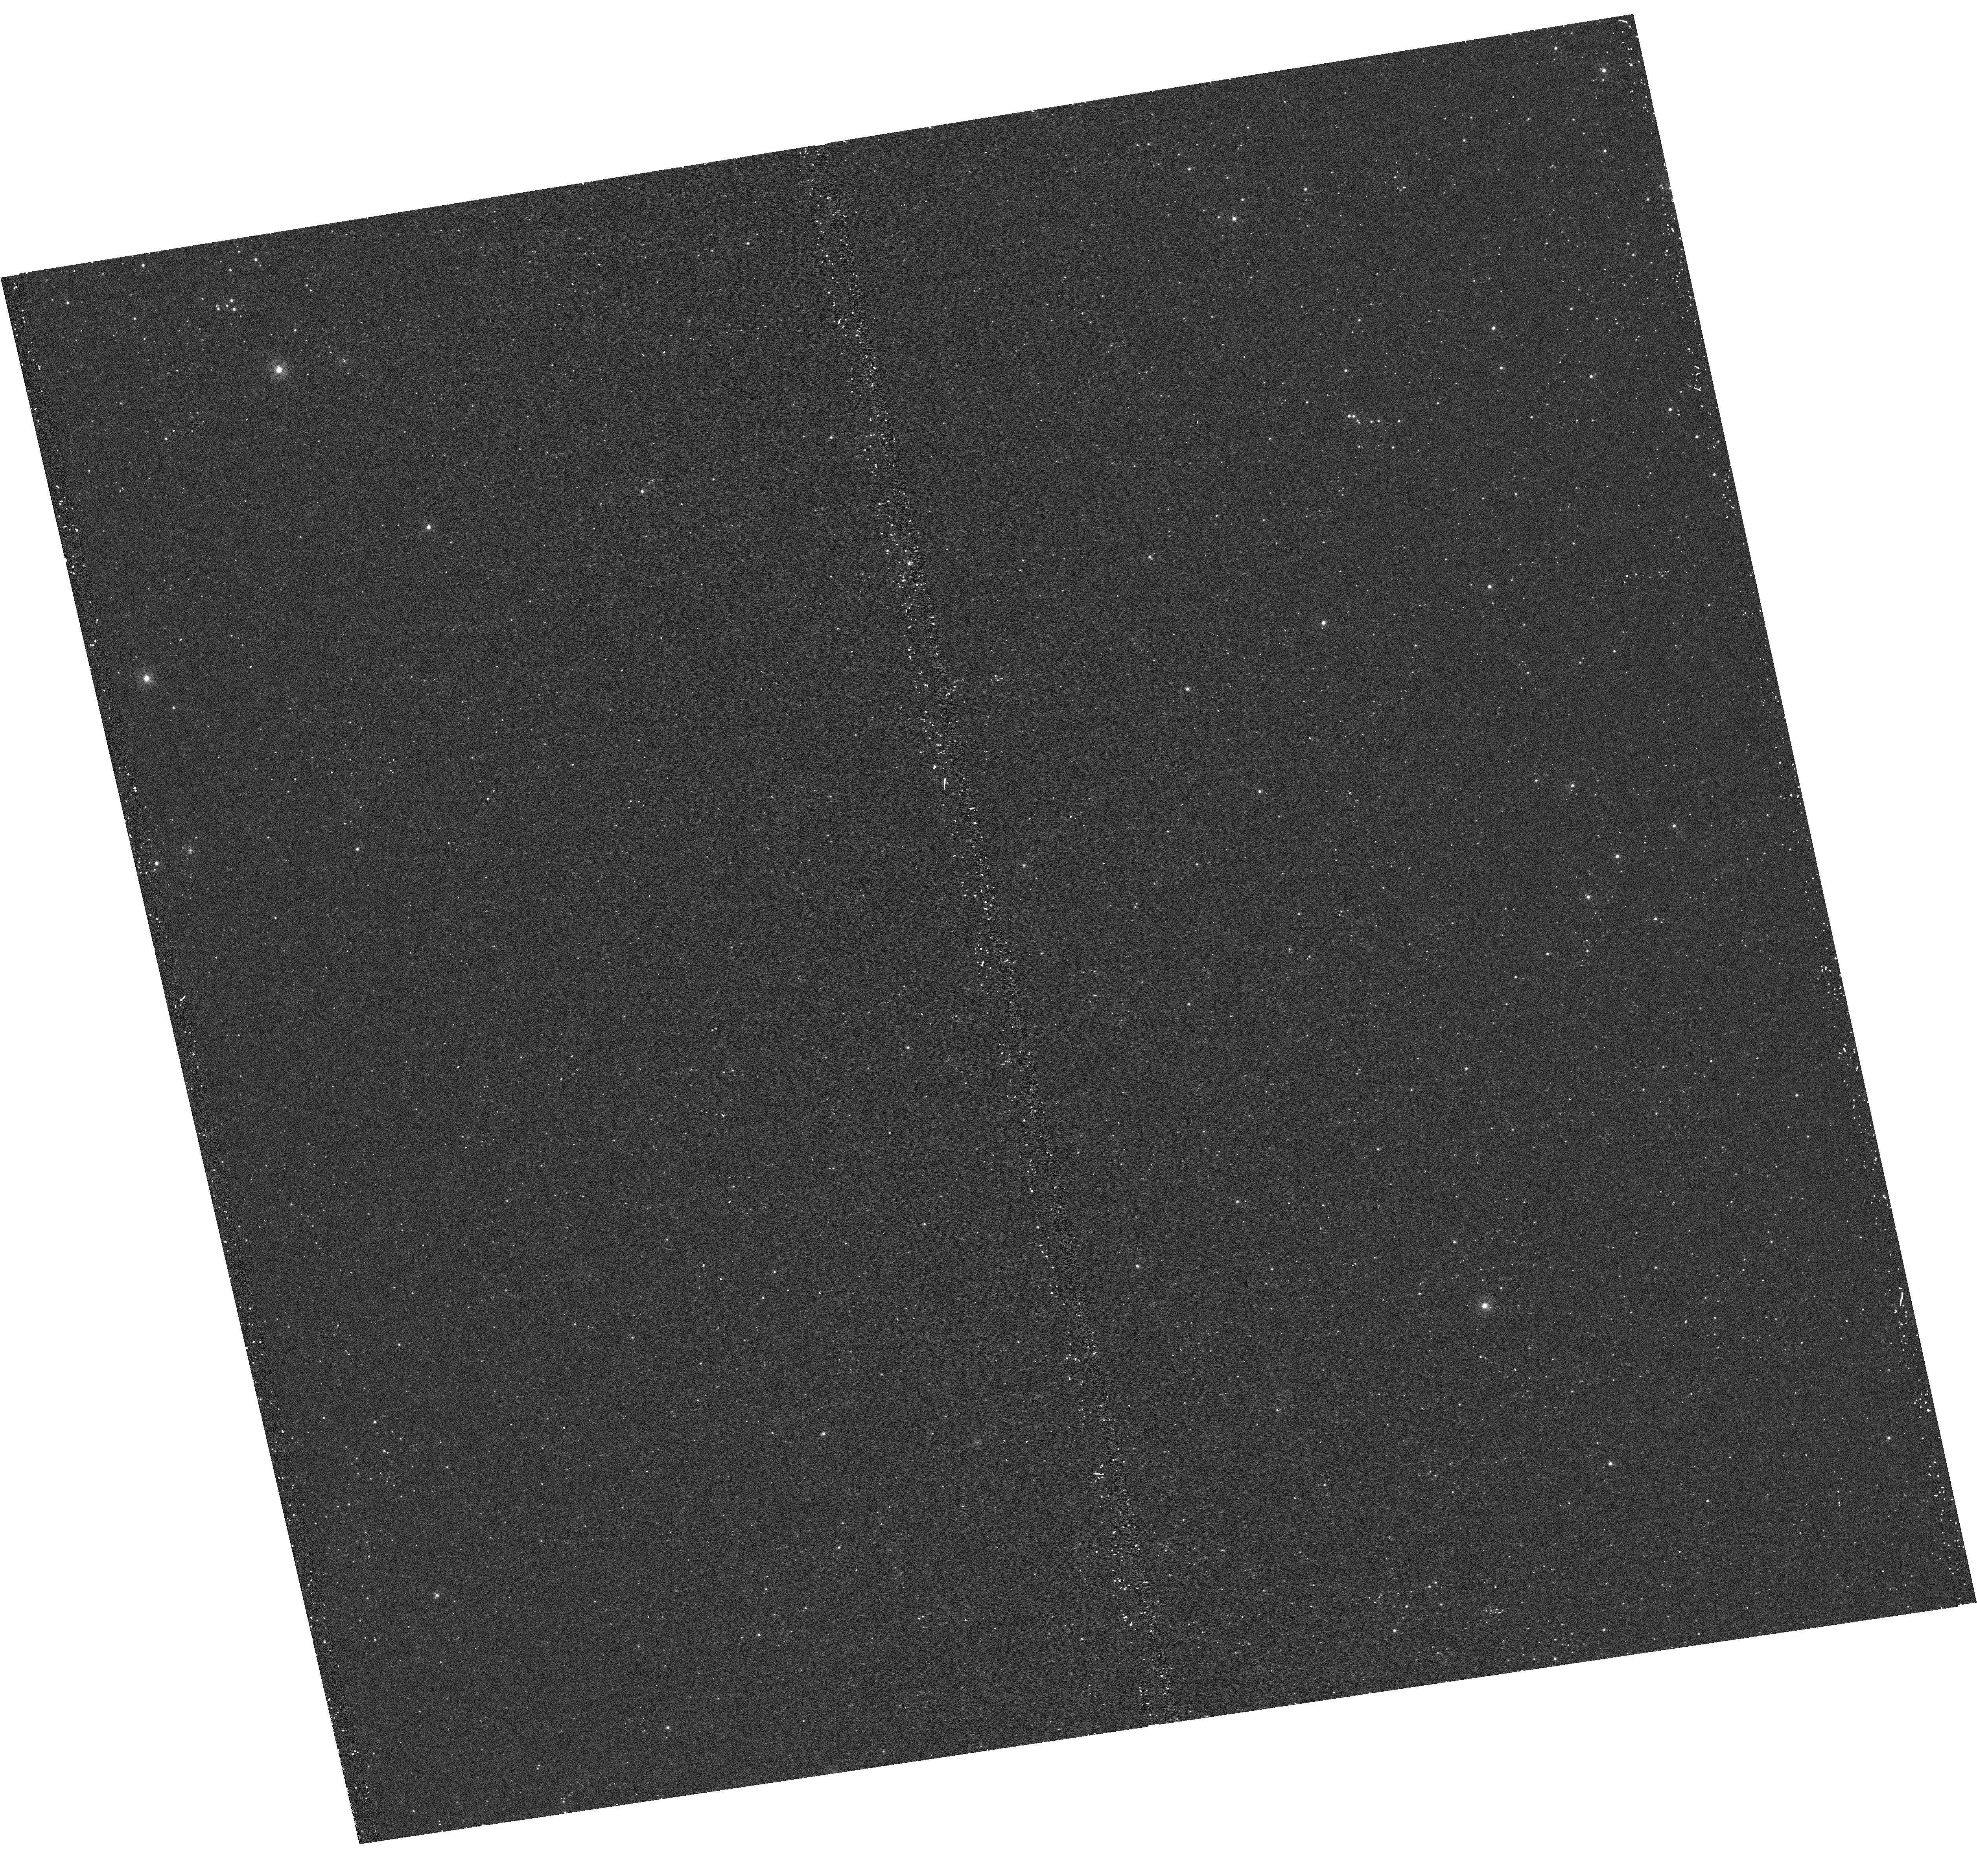
Target: M31-B17-F17-UVIS
Instrument: WFC3/UVIS
Filter: F275W
Exposure: 15 min
Observation ID: hst_12059_17_wfc3_uvis_f275w_ibf417

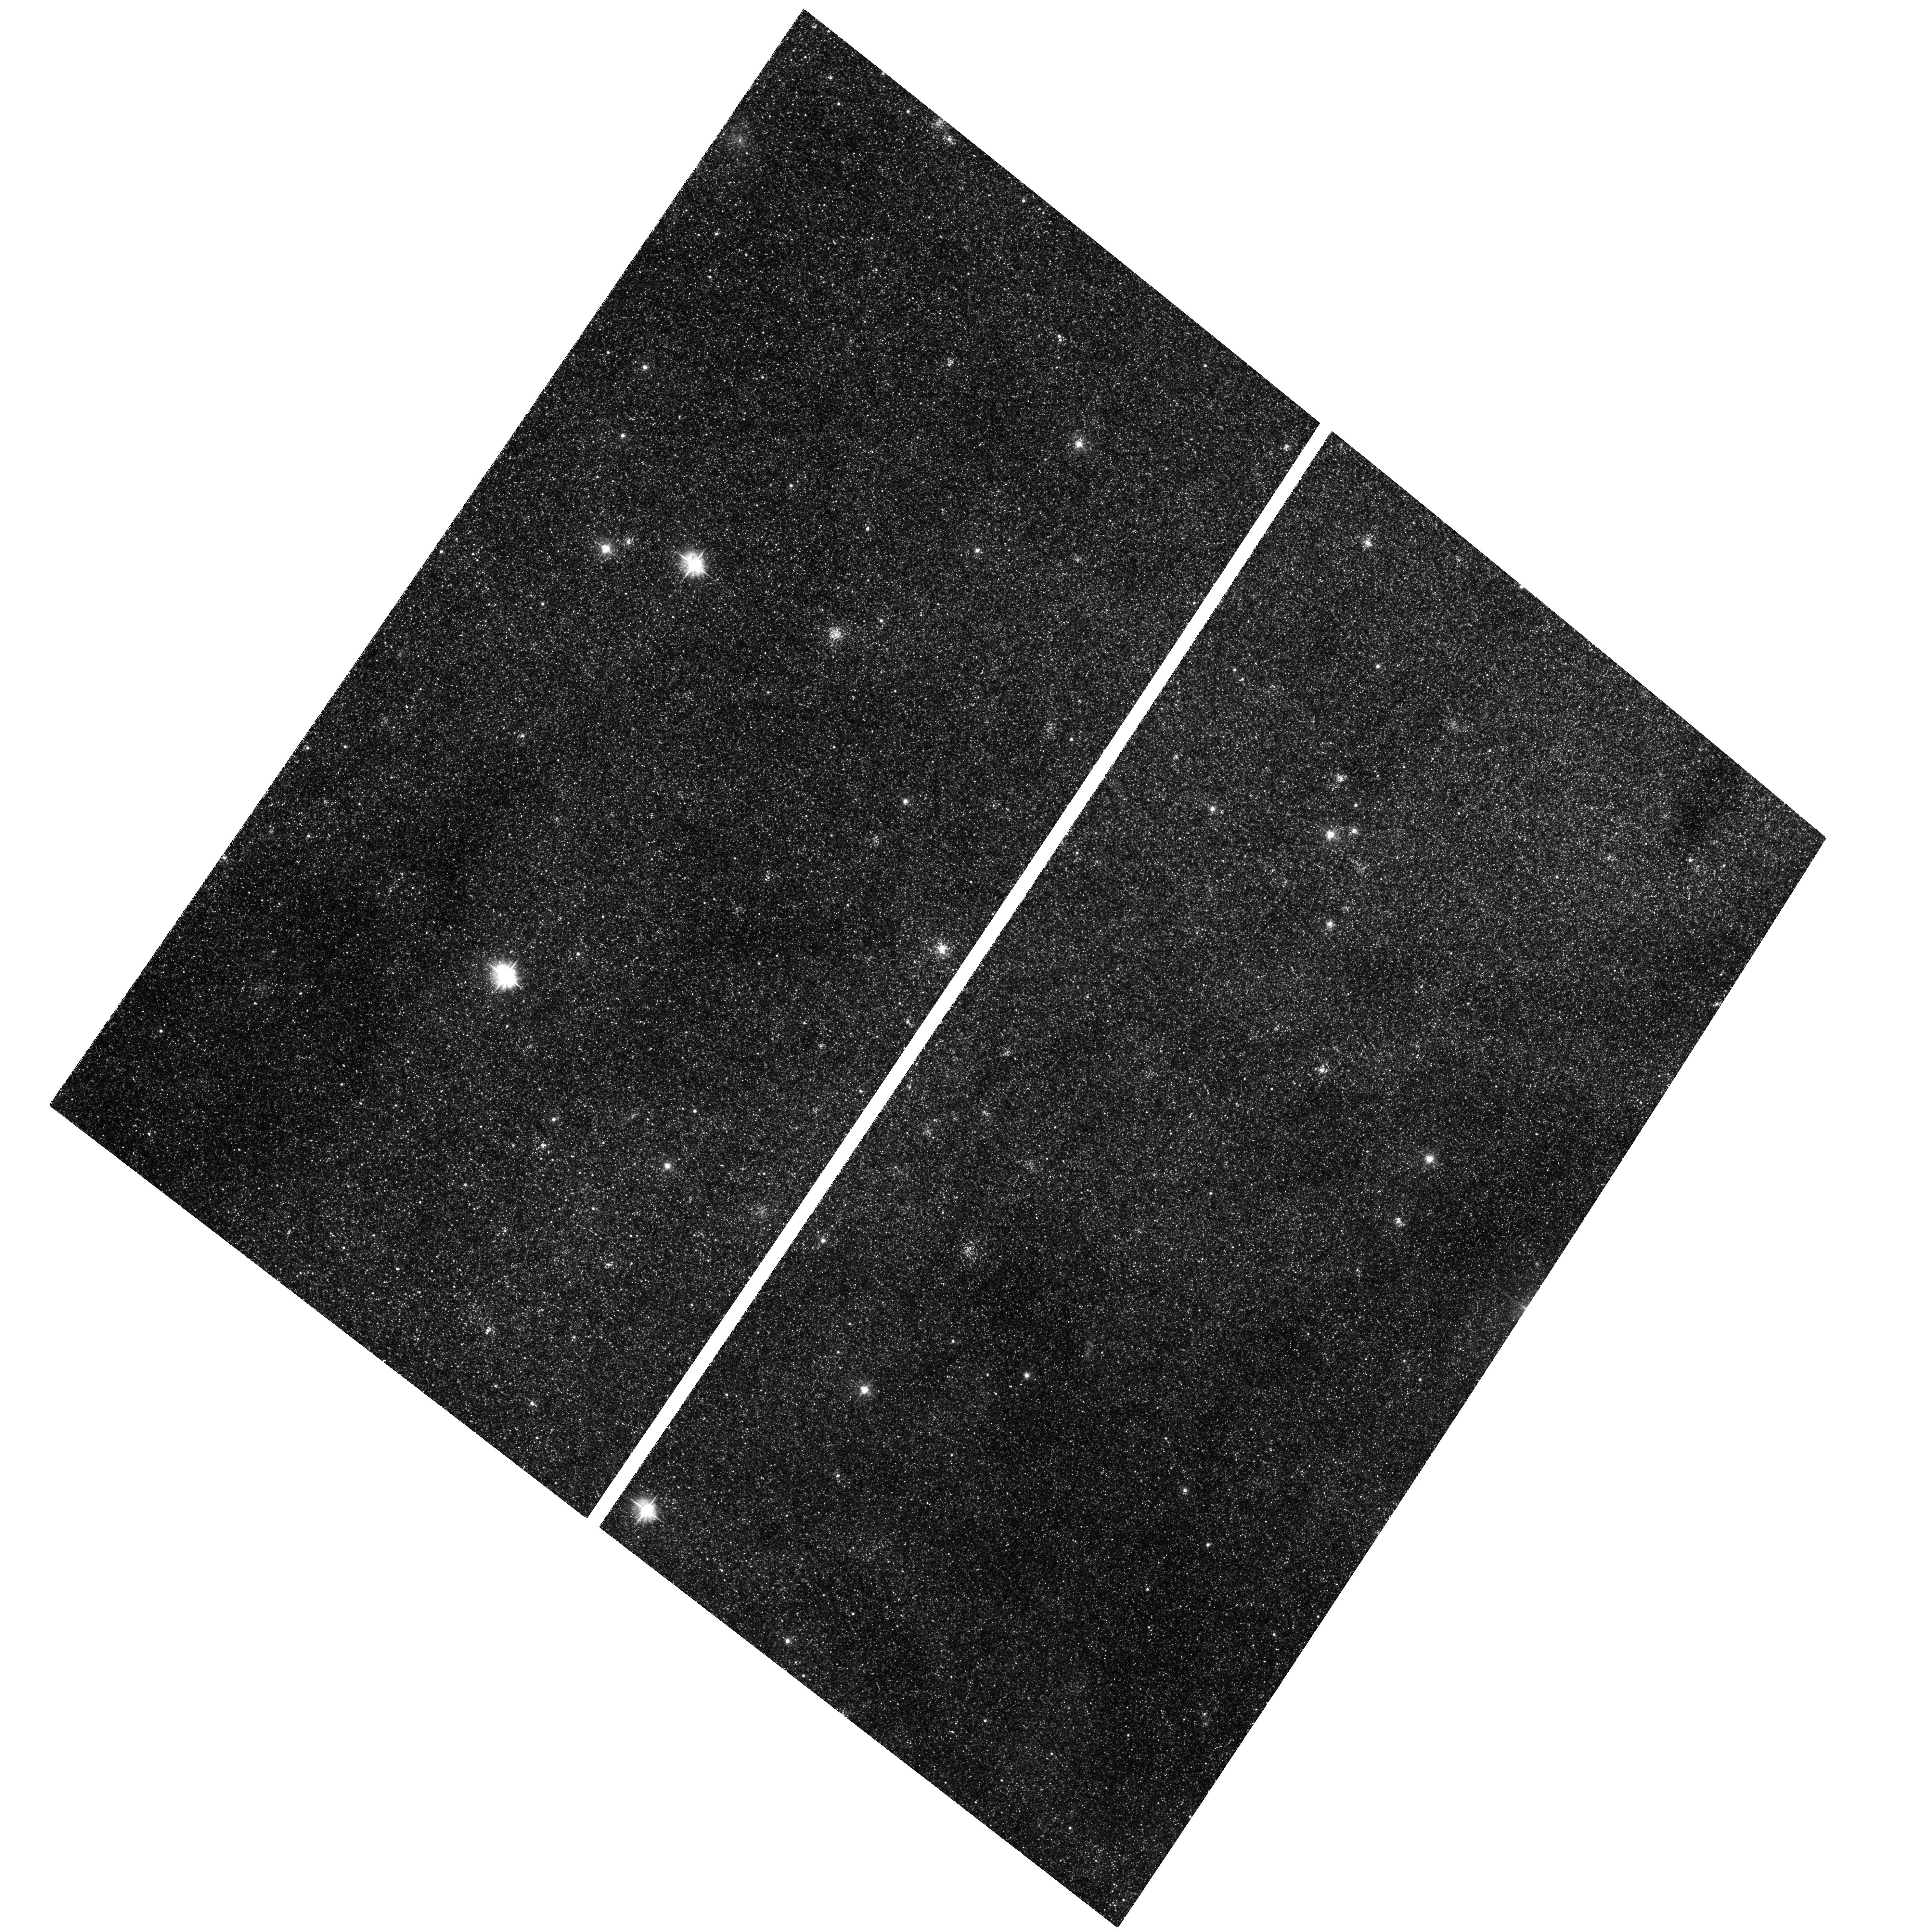
Target: M31-B17-F15-WFC
Instrument: ACS/WFC
Filter: F475W
Exposure: 29 min
Observation ID: hst_12059_18_acs_wfc_f475w_jbf418

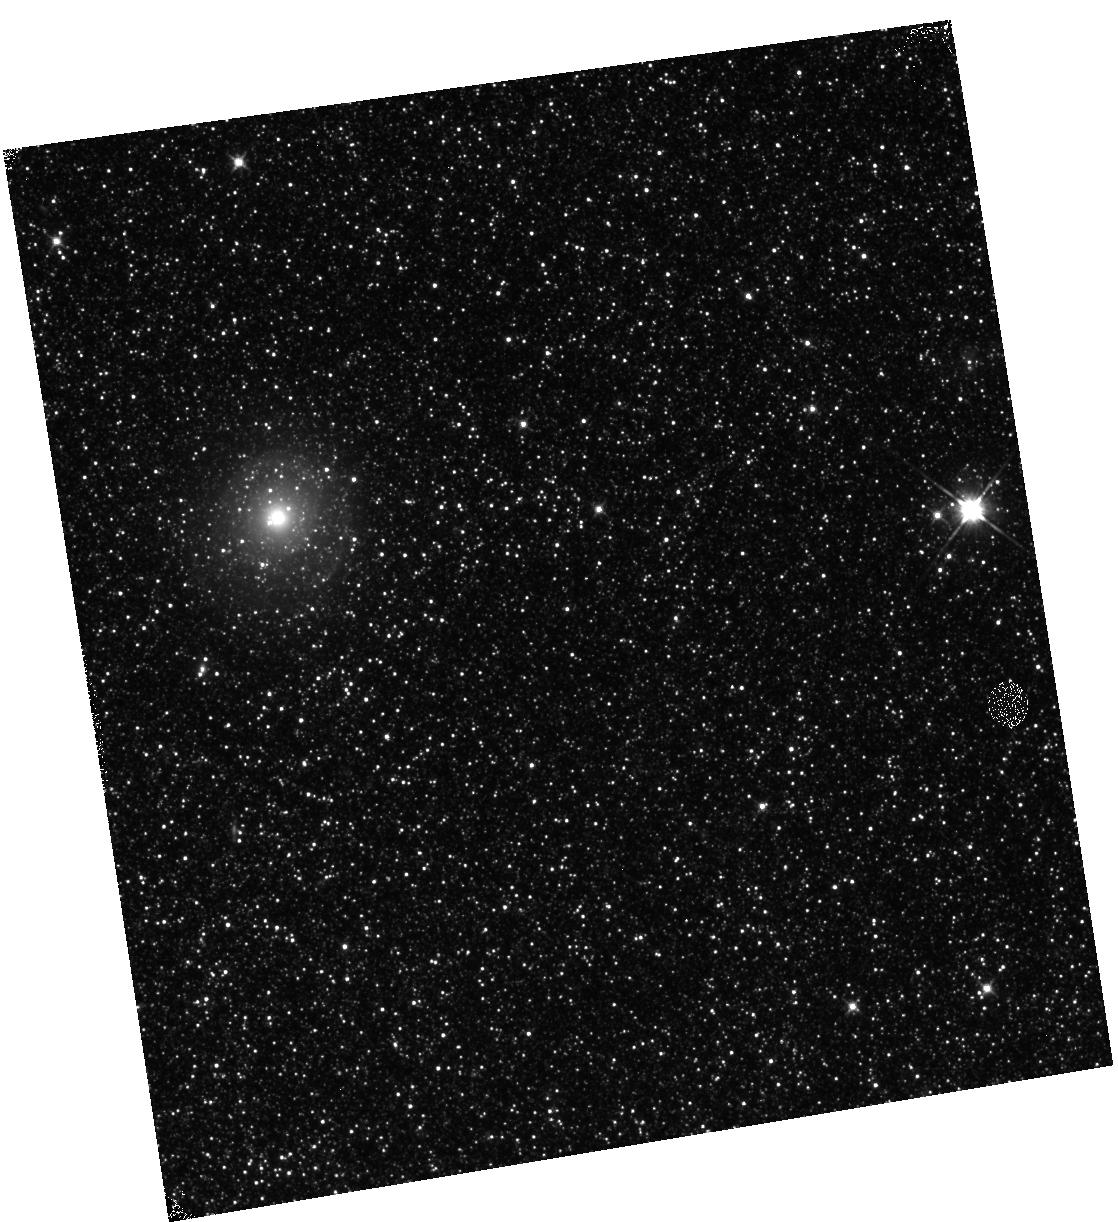
Target: M31-B17-F06-IR
Instrument: WFC3/IR
Filter: F110W
Exposure: 12 min
Observation ID: hst_12059_06_wfc3_ir_f110w_ibf406

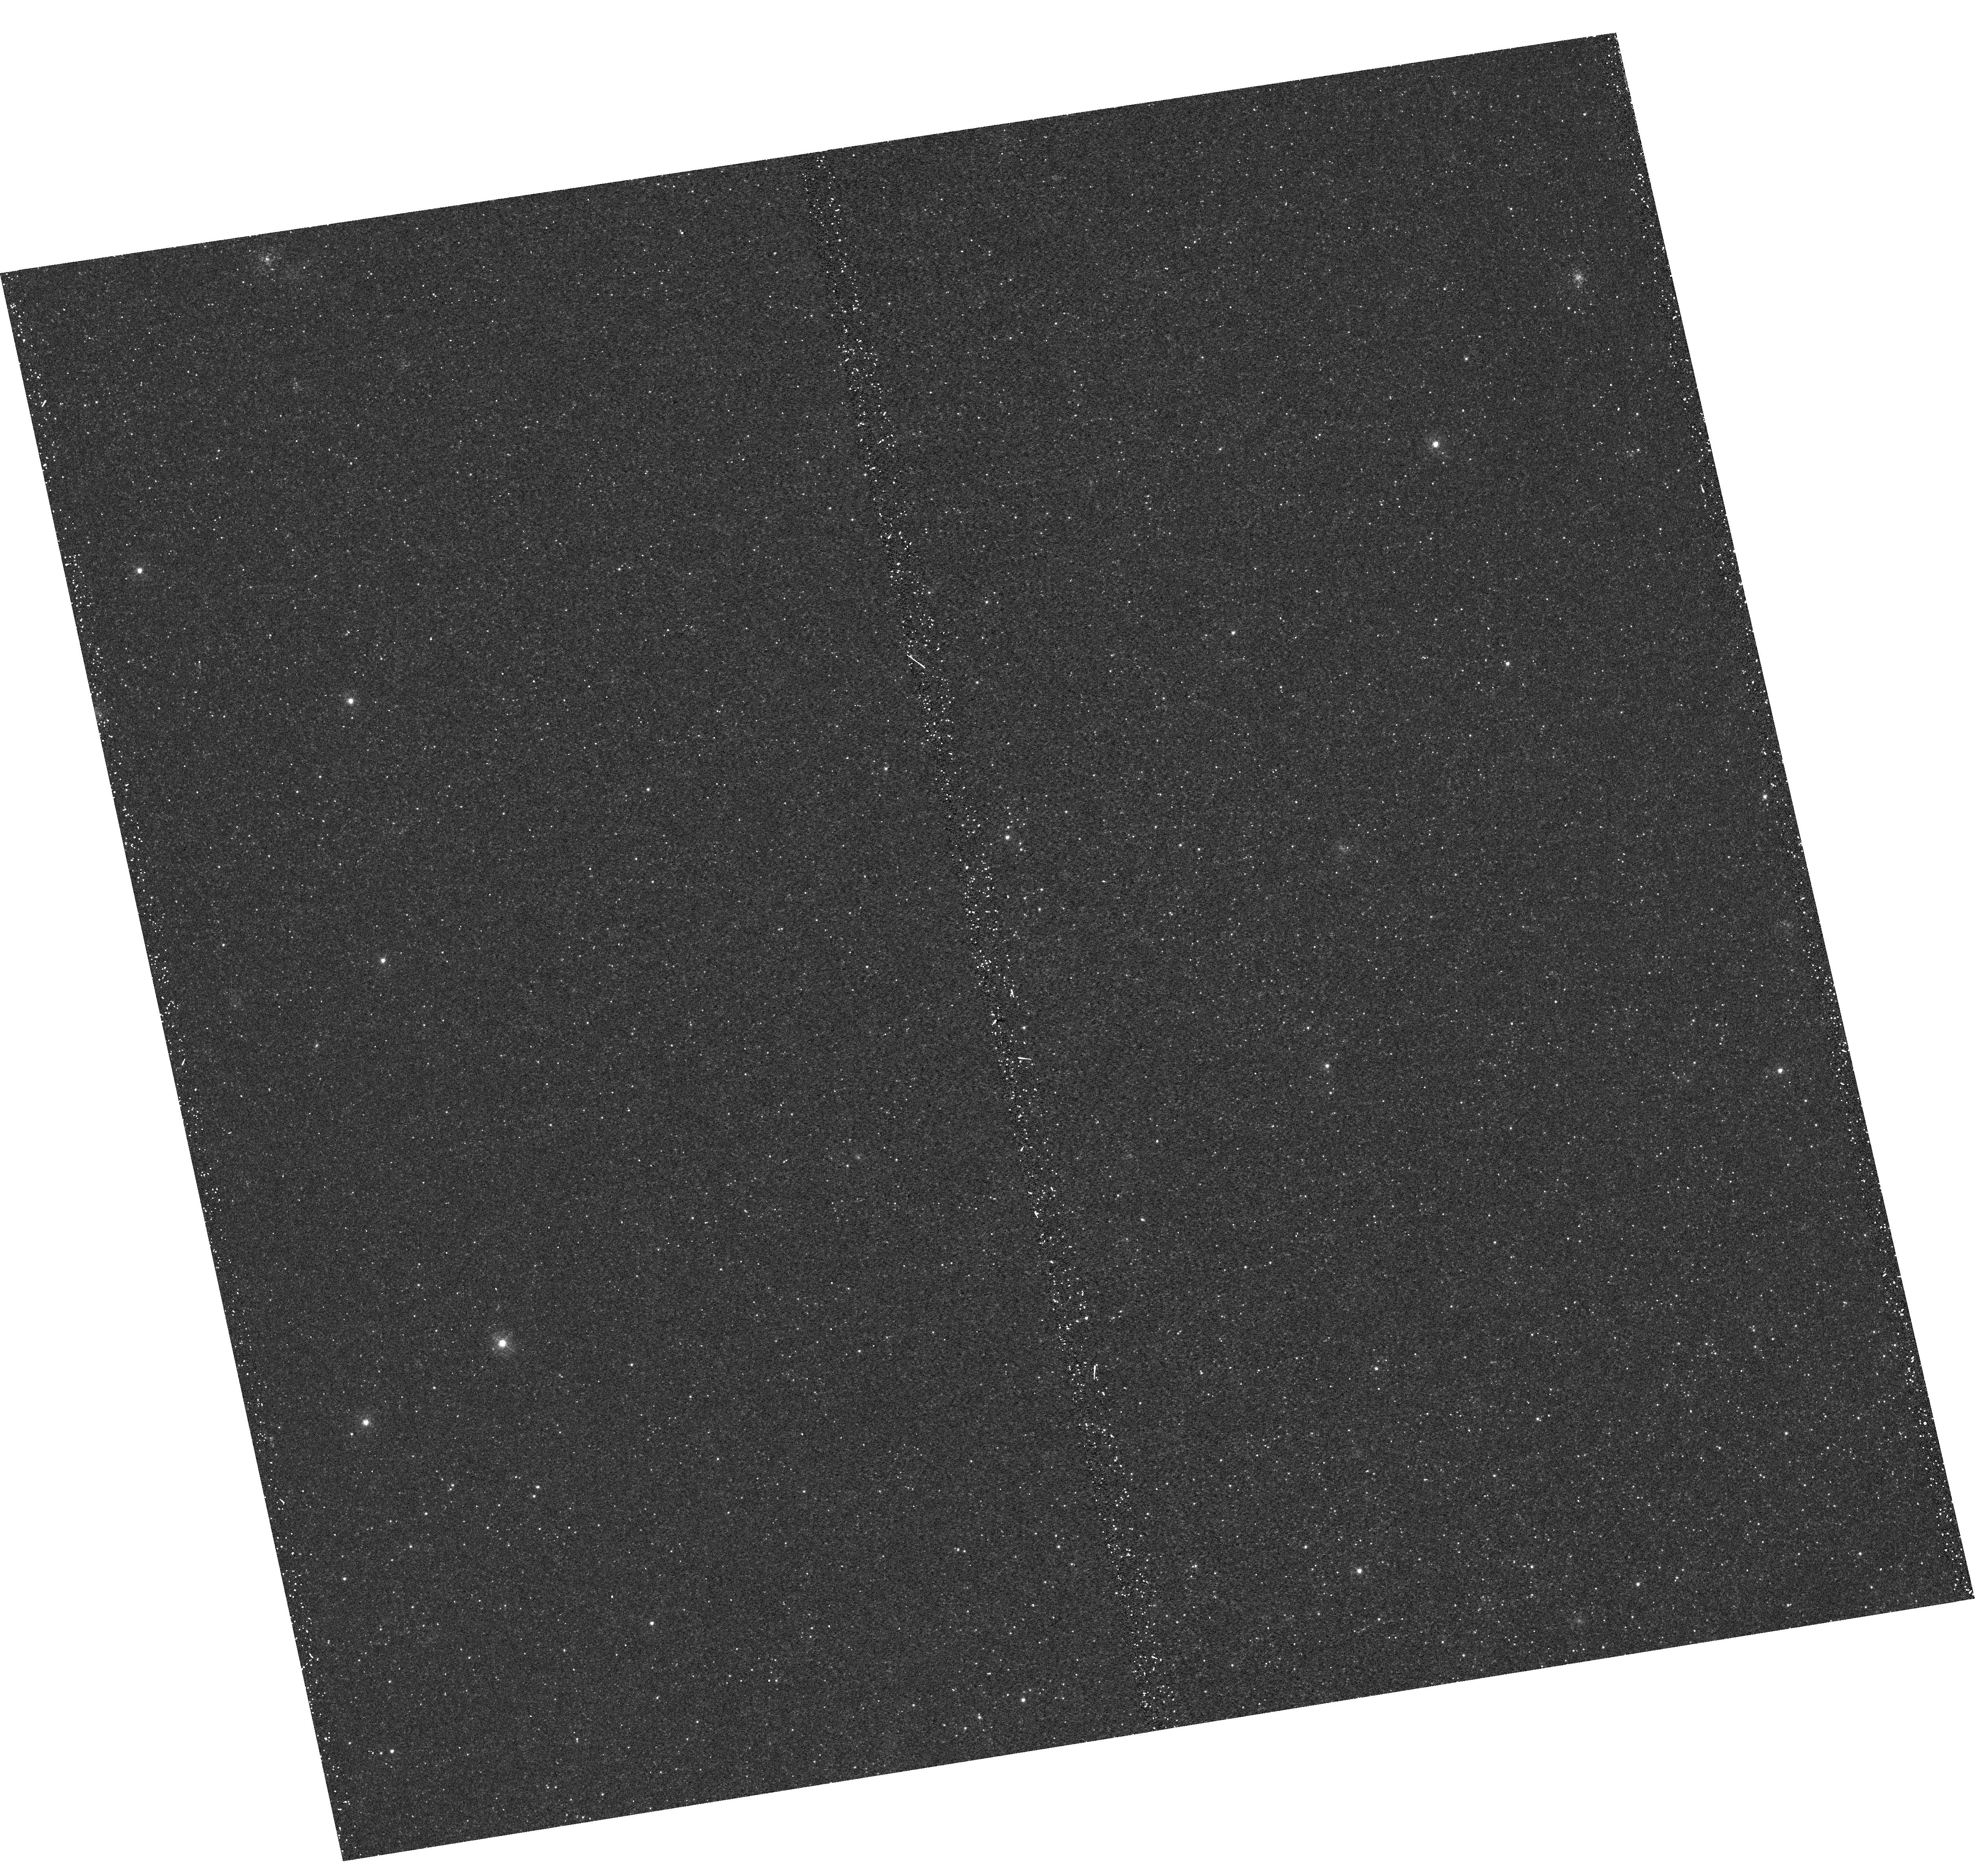
Target: M31-B17-F01-UVIS
Instrument: WFC3/UVIS
Filter: F336W
Exposure: 22 min
Observation ID: hst_12059_01_wfc3_uvis_f336w_ibf401

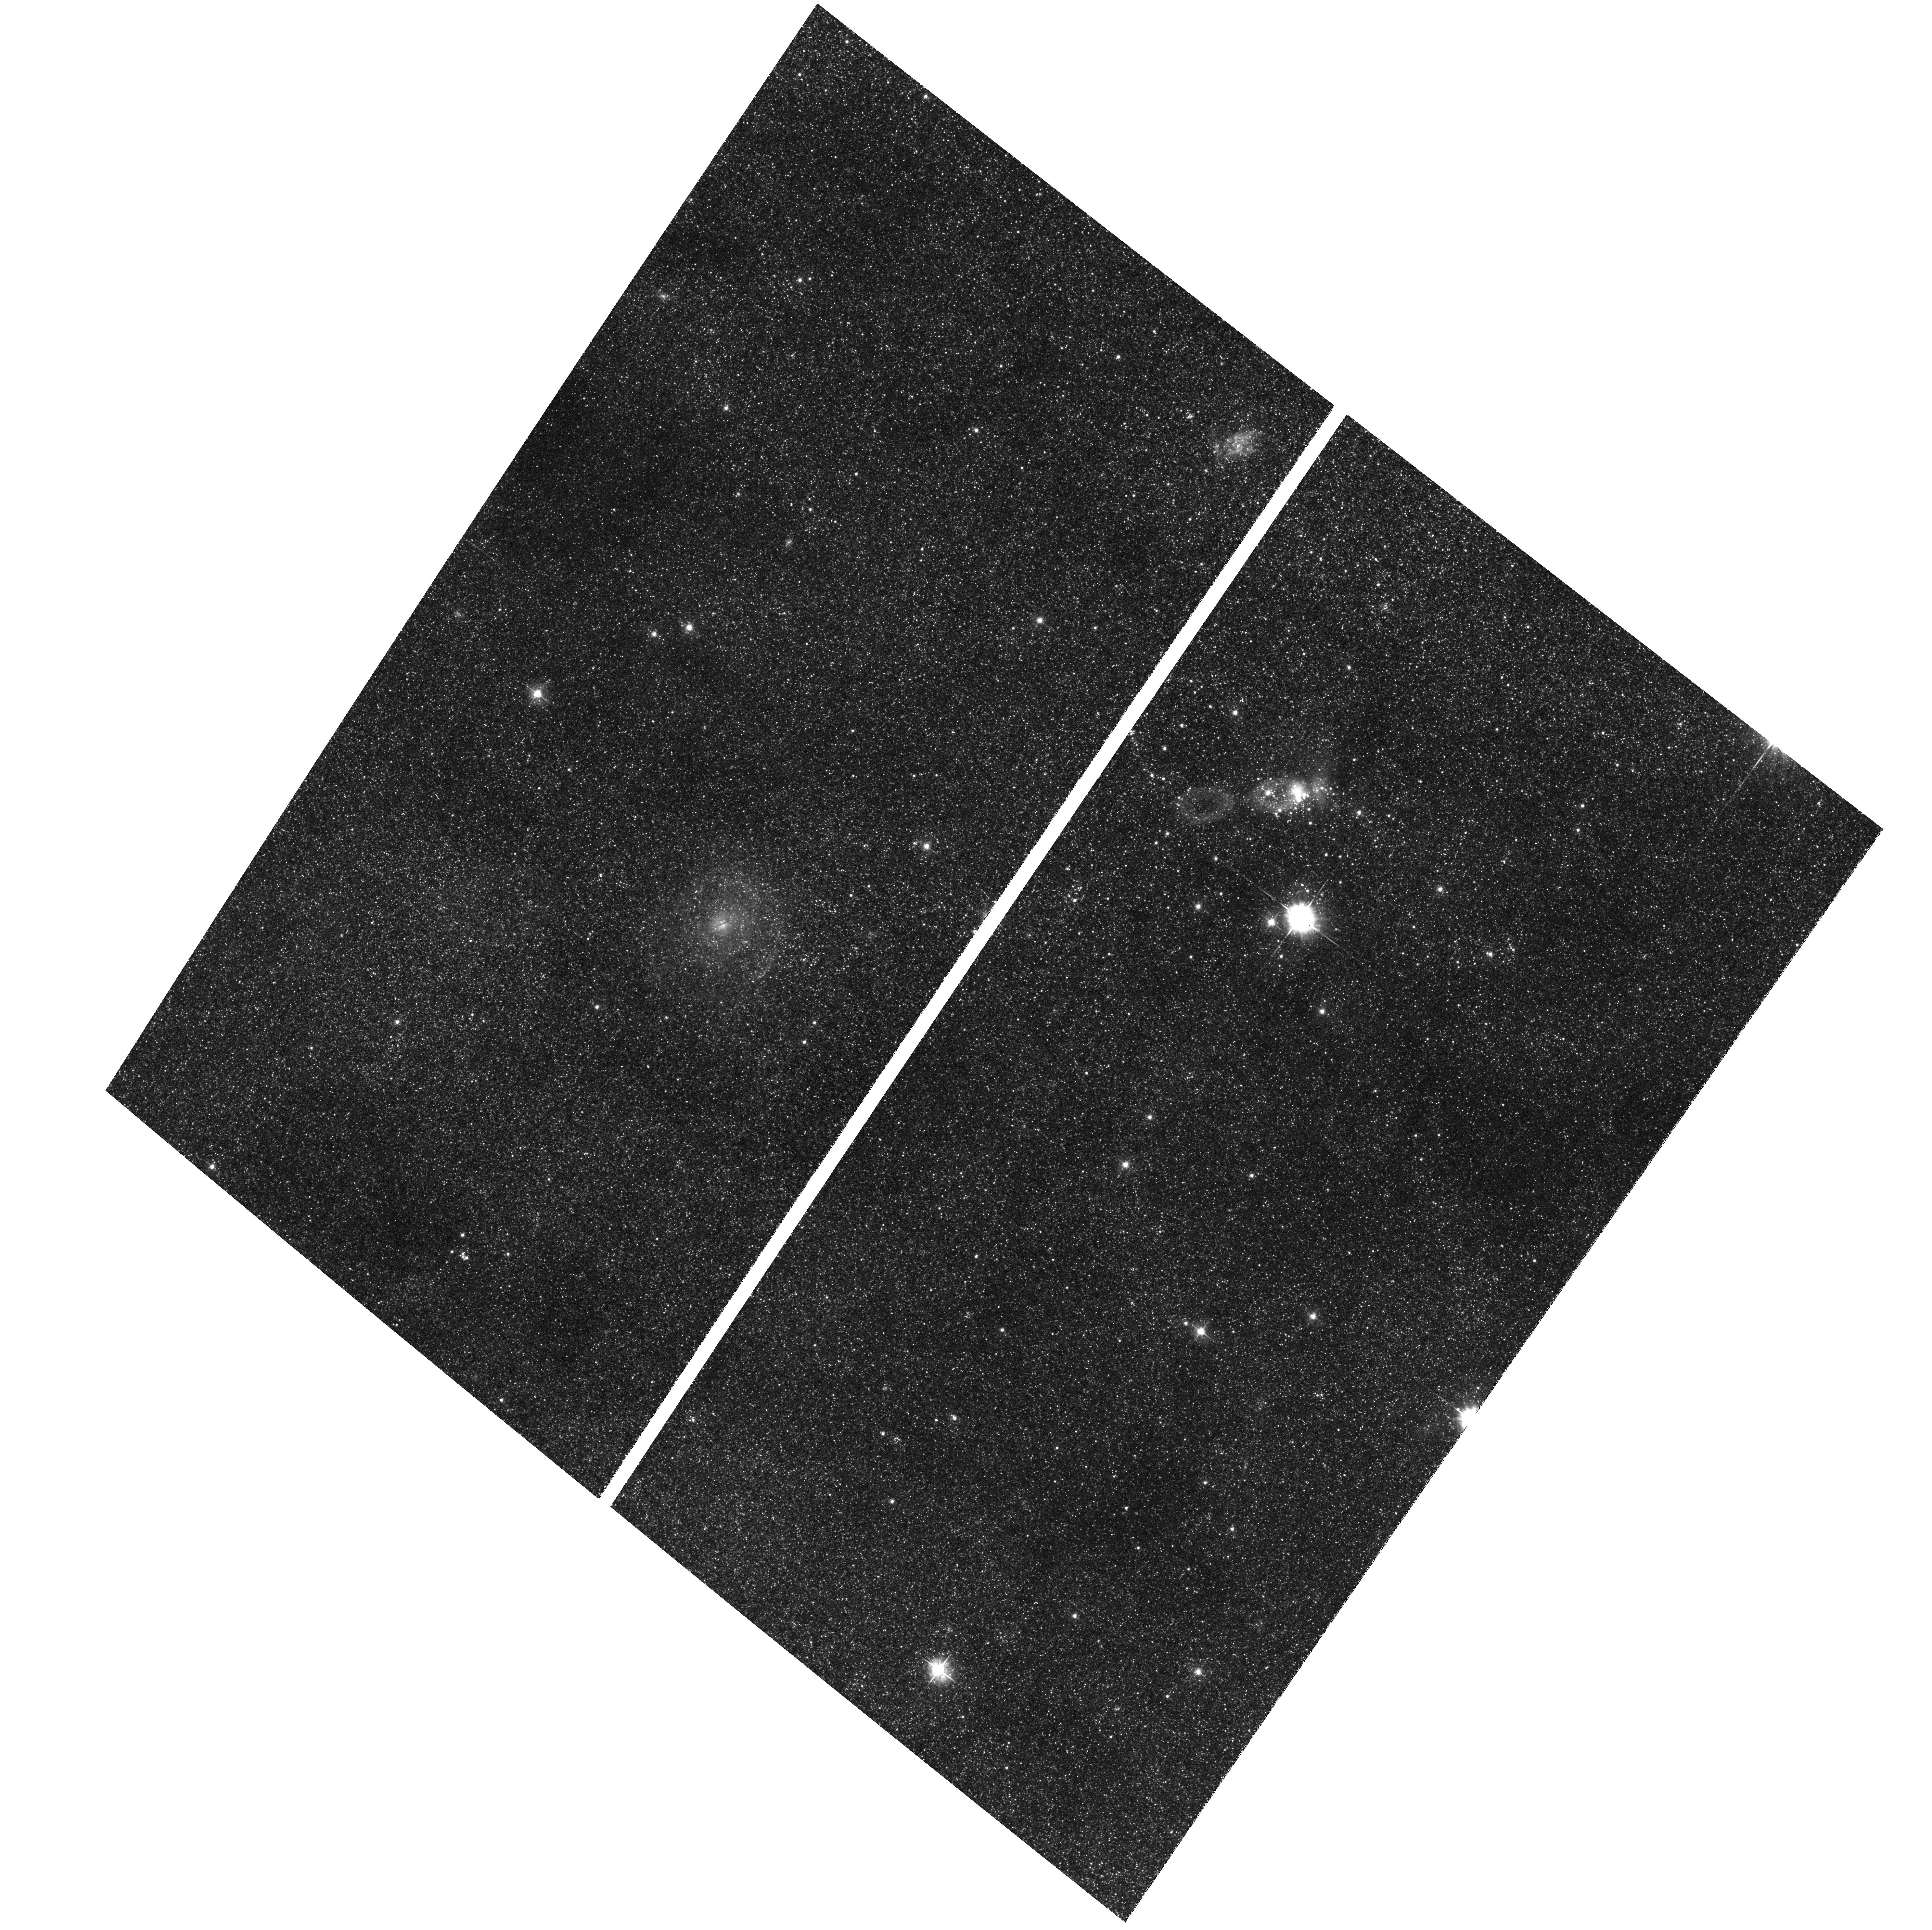
Target: M31-B17-F06-WFC
Instrument: ACS/WFC
Filter: F475W
Exposure: 32 min
Observation ID: hst_12059_03_acs_wfc_f475w_jbf403

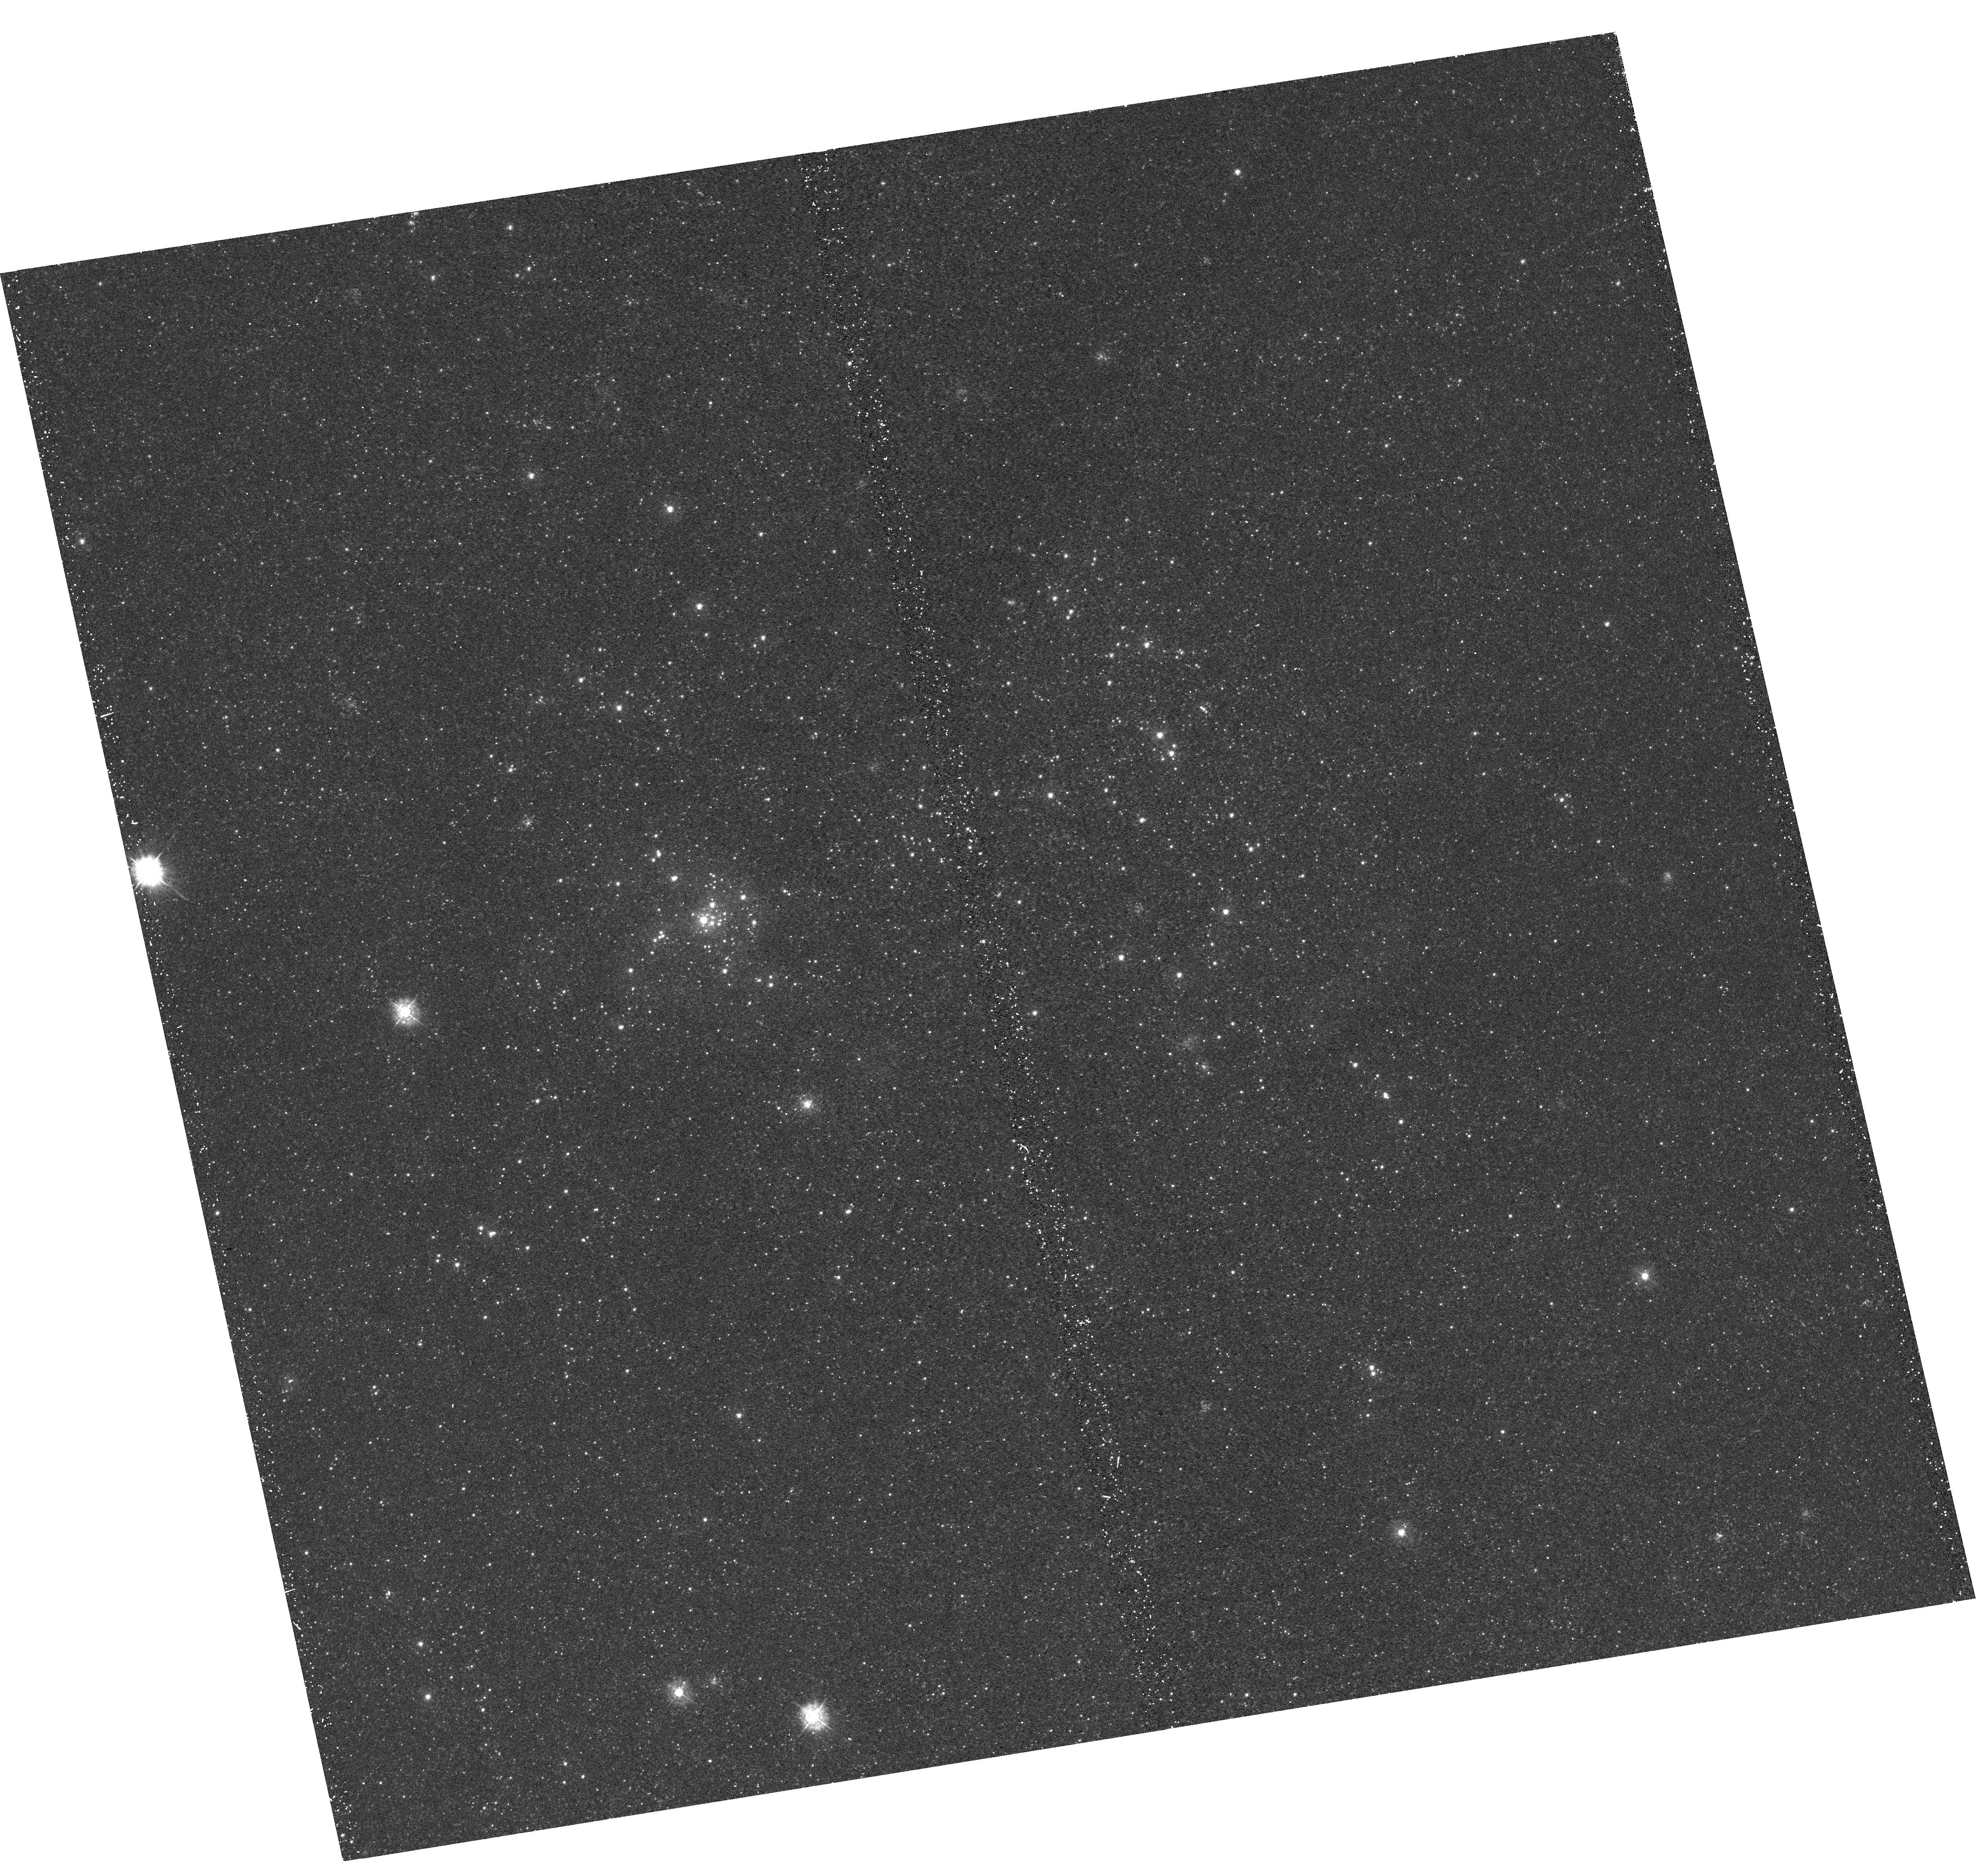
Target: M31-B17-F09-UVIS
Instrument: WFC3/UVIS
Filter: F336W
Exposure: 22 min
Observation ID: hst_12059_09_wfc3_uvis_f336w_ibf409

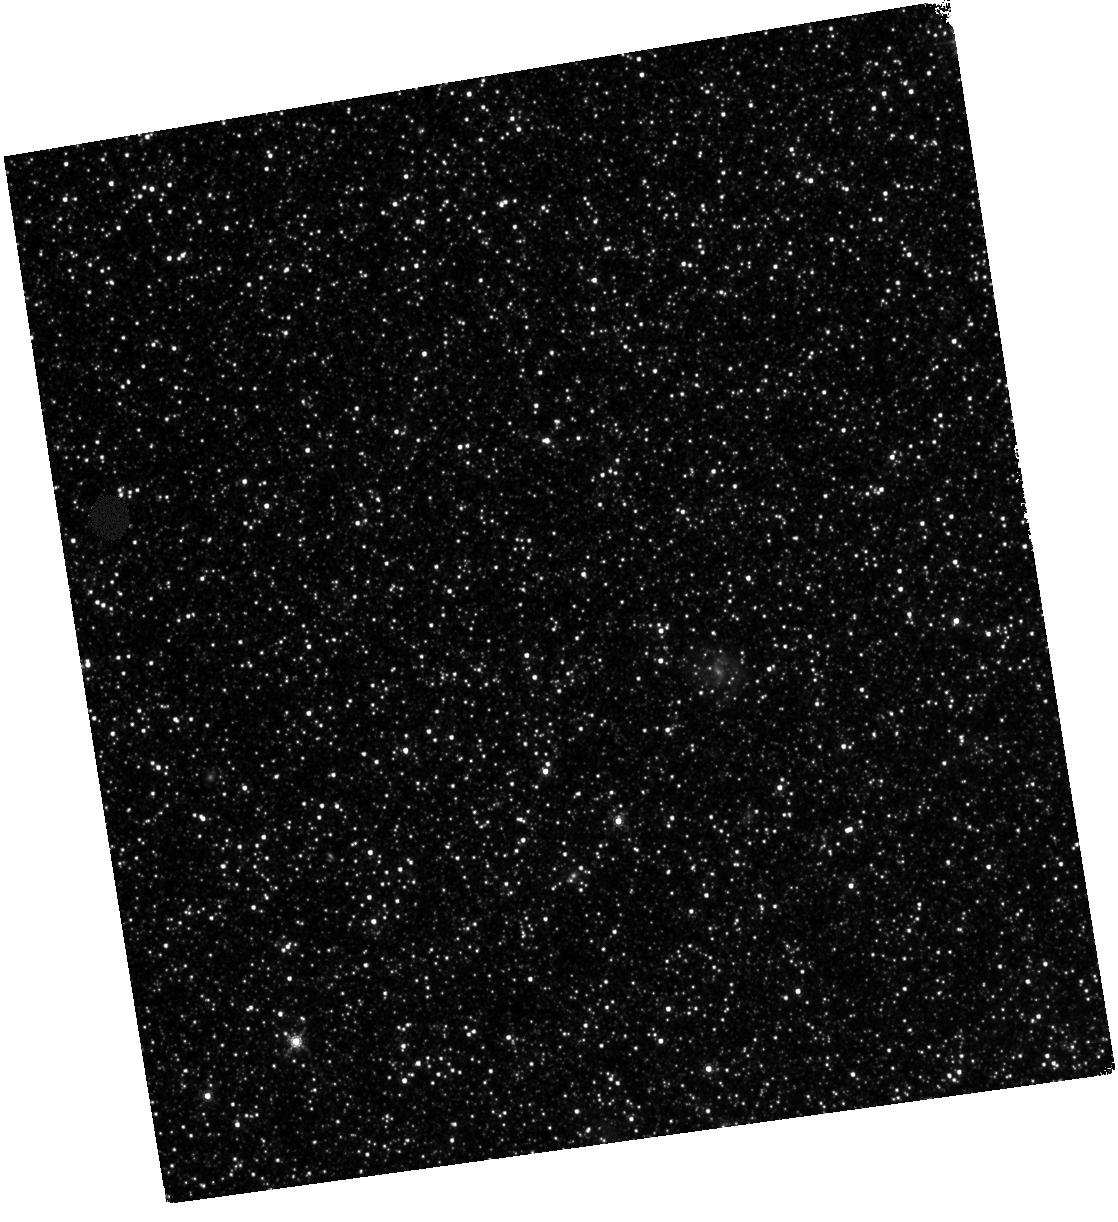
Target: M31-B17-F13-IR
Instrument: WFC3/IR
Filter: F160W
Exposure: 28 min
Observation ID: hst_12059_13_wfc3_ir_f160w_ibf413

A Panchromatic Hubble Andromeda Treasury - I (PI: Dalcanton, Julianne)

We propose to image the north east quadrant of M31 to deep limits in the UV, optical, and near-IR. HST imaging should resolve the galaxy into more than 100 million stars, all with common distances and foreground extinctions. UV through NIR stellar photometry (F275W, F336W with WFC3/UVIS, F475W and F814W with ACS/WFC, and F110W and F160W with WFC3/NIR) will provide effective temperatures for a wide range of spectral types, while simultaneously mapping M31's extinction. Our central science drivers are to: understand high-mass variations in the stellar IMF as a function of SFR intensity and metallicity; capture the spatially-resolved star formation history of M31; study a vast sample of stellar clusters with a range of ages and metallicities. These are central to understanding stellar evolution and clustered star formation; constraining ISM energetics; and understanding the counterparts and environments of transient objects (novae, SNe, variable stars, x-ray sources, etc.). As its legacy, this survey adds M31 to the Milky Way and Magellanic Clouds as a fundamental calibrator of stellar evolution and star-formation processes for understanding the stellar populations of distant galaxies. Effective exposure times are 977s in F275W, 1368s in F336W, 4040s in F475W, 4042s in F814W, 699s in F110W, and 1796s in F160W, including short exposures to avoid saturation of bright sources. These depths will produce photon-limited images in the UV. Images will be crowding-limited in the optical and NIR, but will reach below the red clump at all radii. The images will reach the Nyquist sampling limit in F160W, F475W, and F814W.